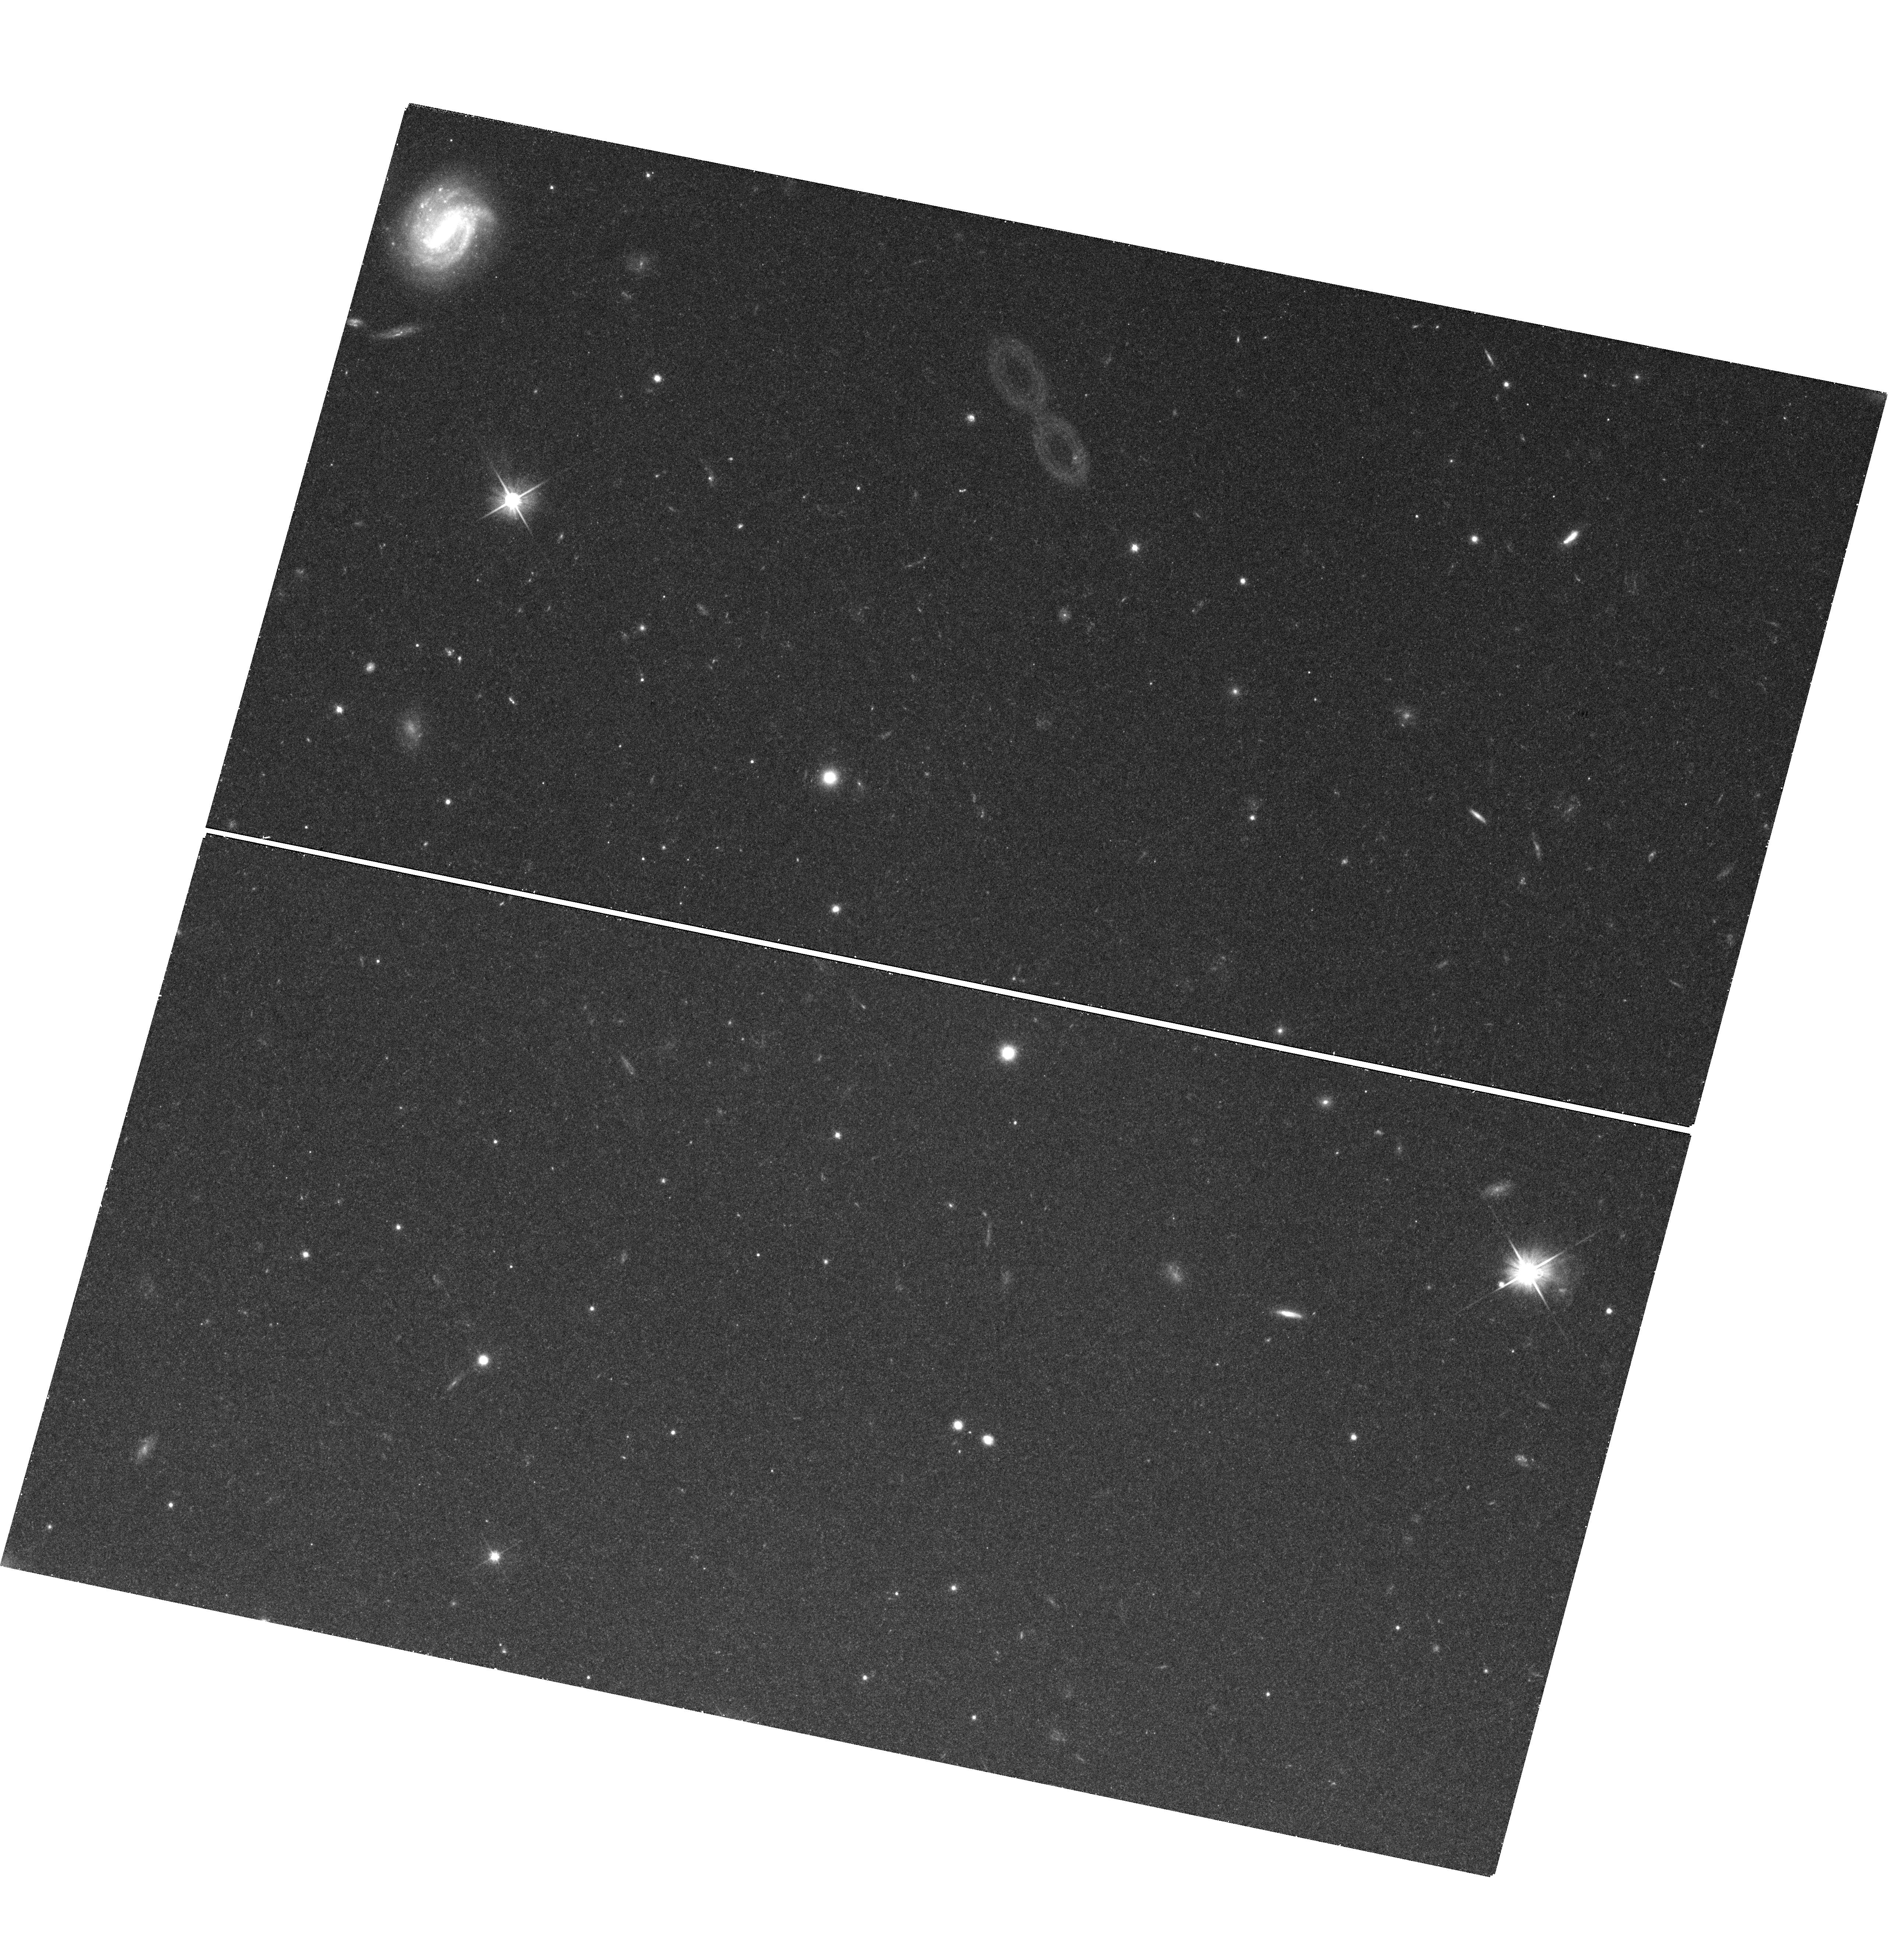
Target: NGC4594-DEEP17
Instrument: WFC3/UVIS
Filter: F606W
Exposure: 40 min
Observation ID: hst_14175_02_wfc3_uvis_f606w_icz902

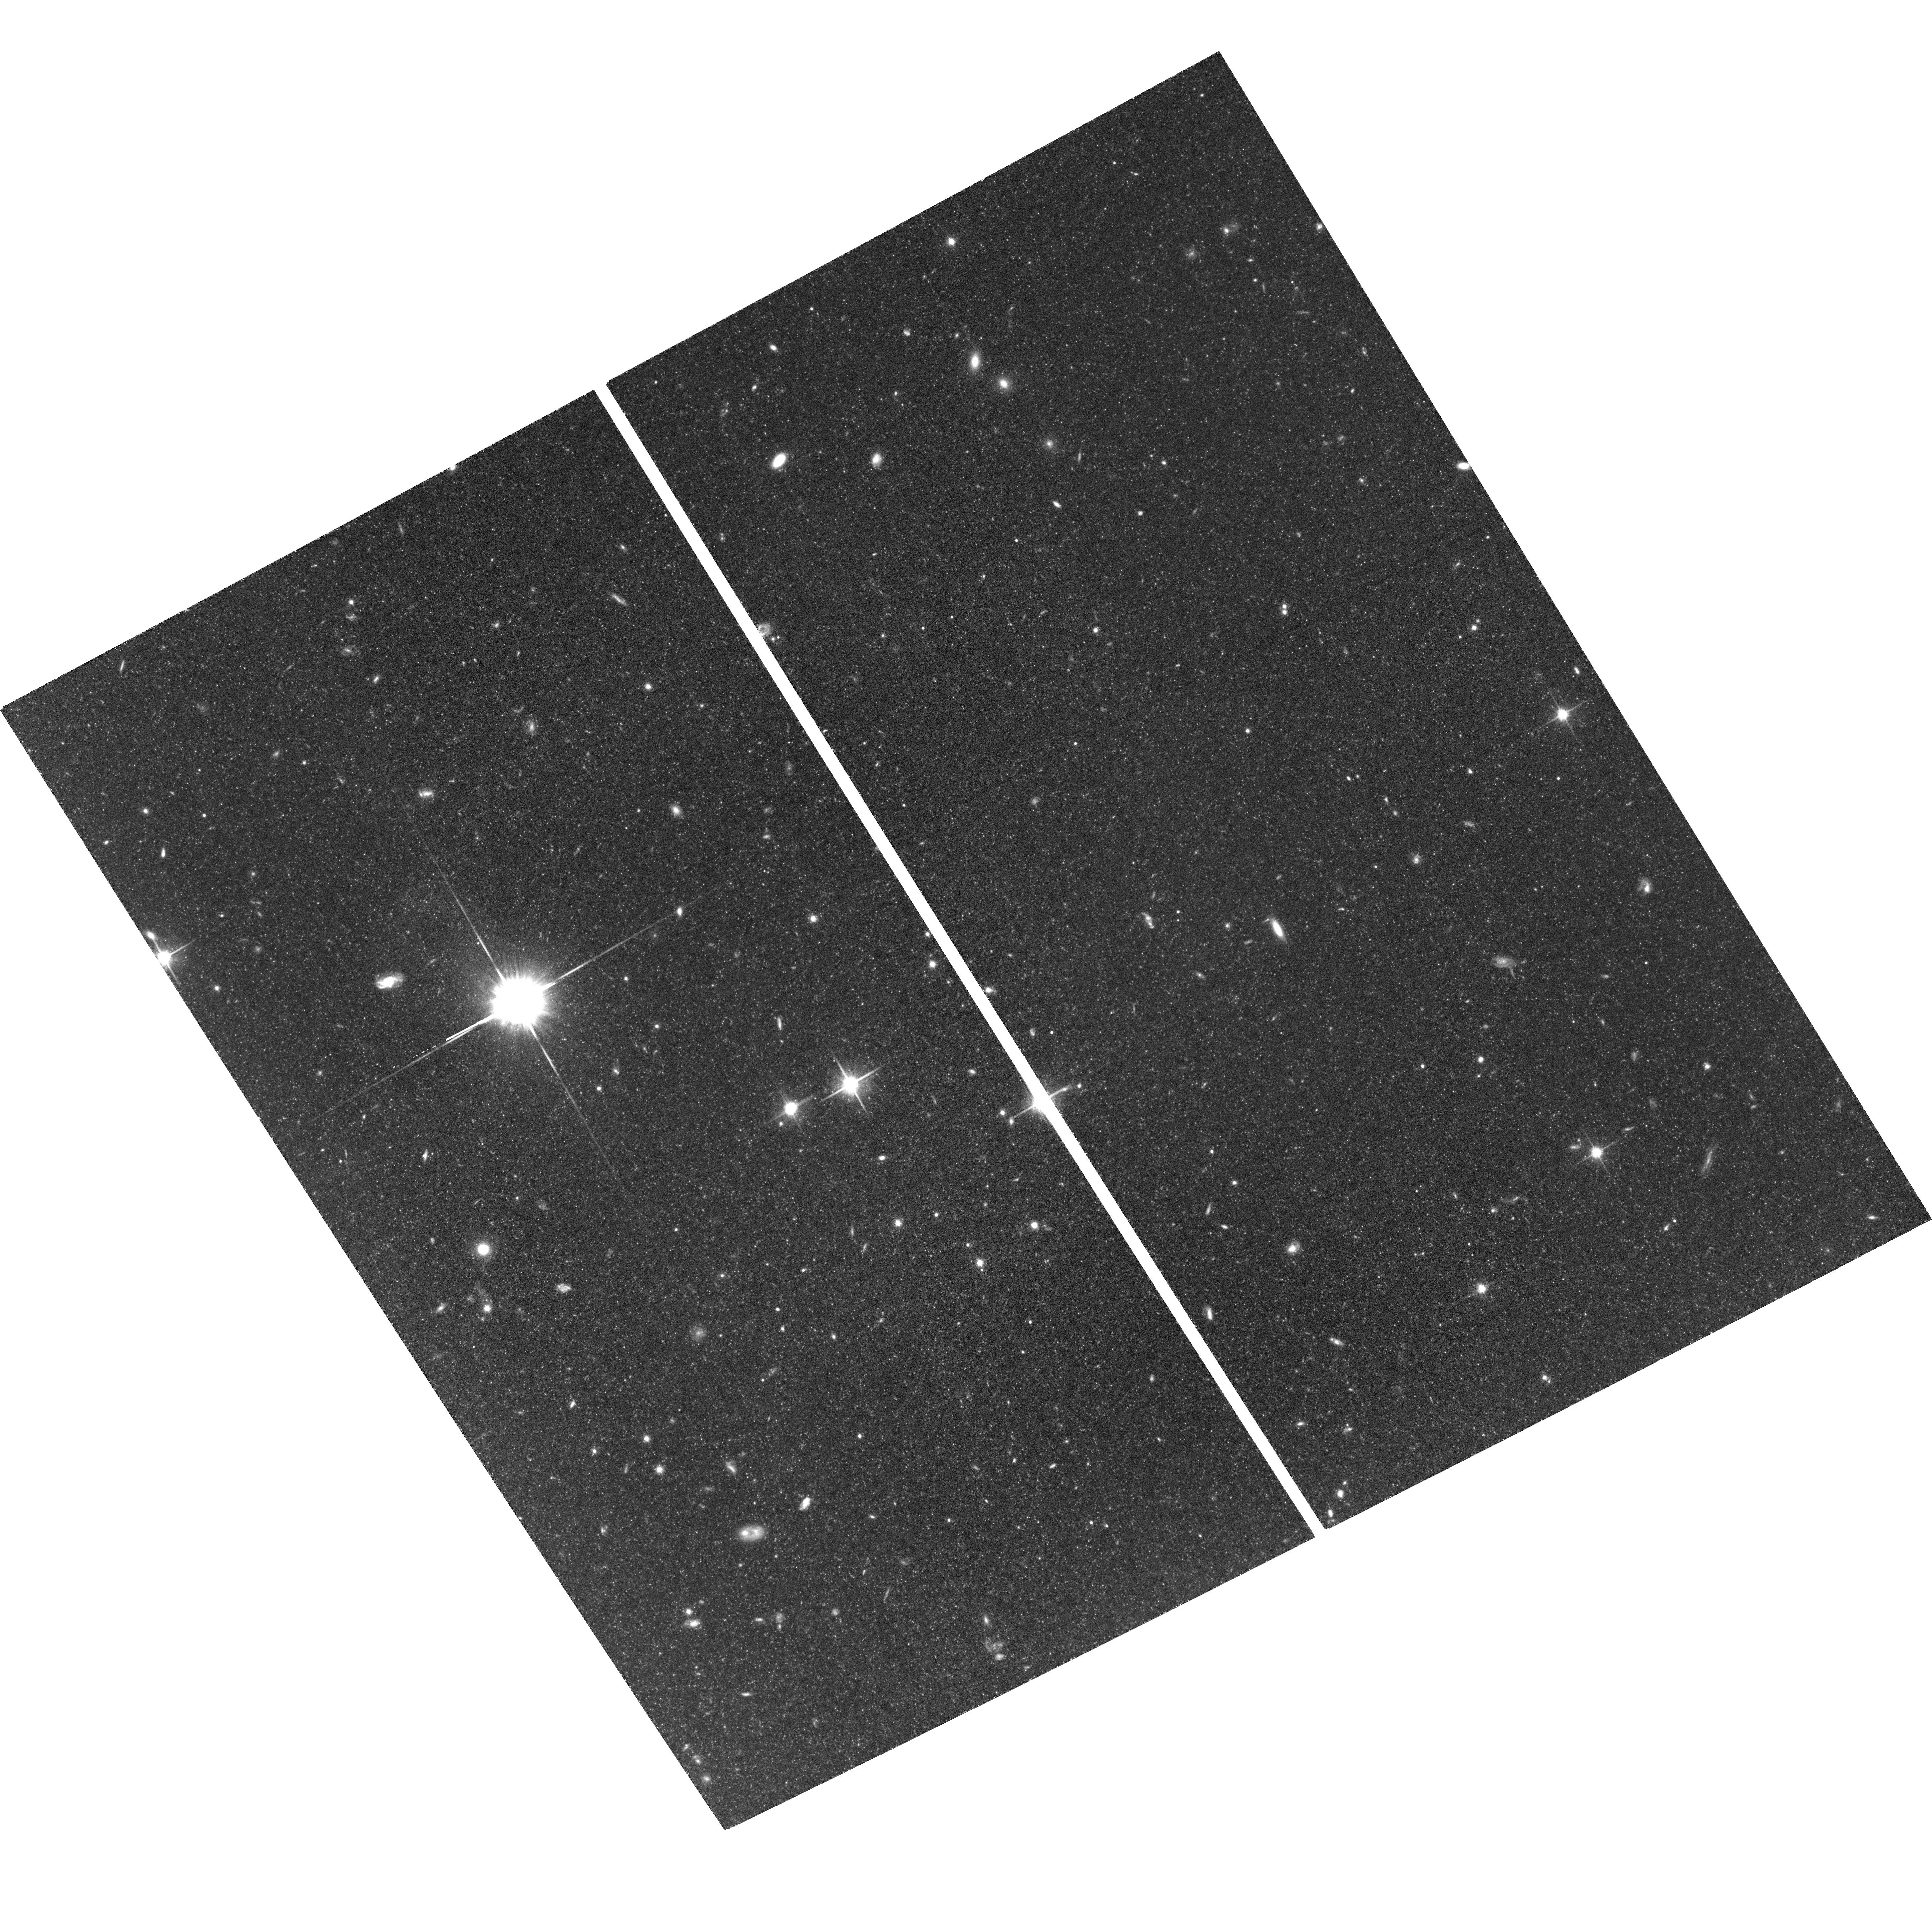
Target: field at RA 189.960°, Dec -11.432°
Instrument: ACS/WFC
Filter: F814W
Exposure: 2 h
Observation ID: hst_14175_07_acs_wfc_f814w_jcz907

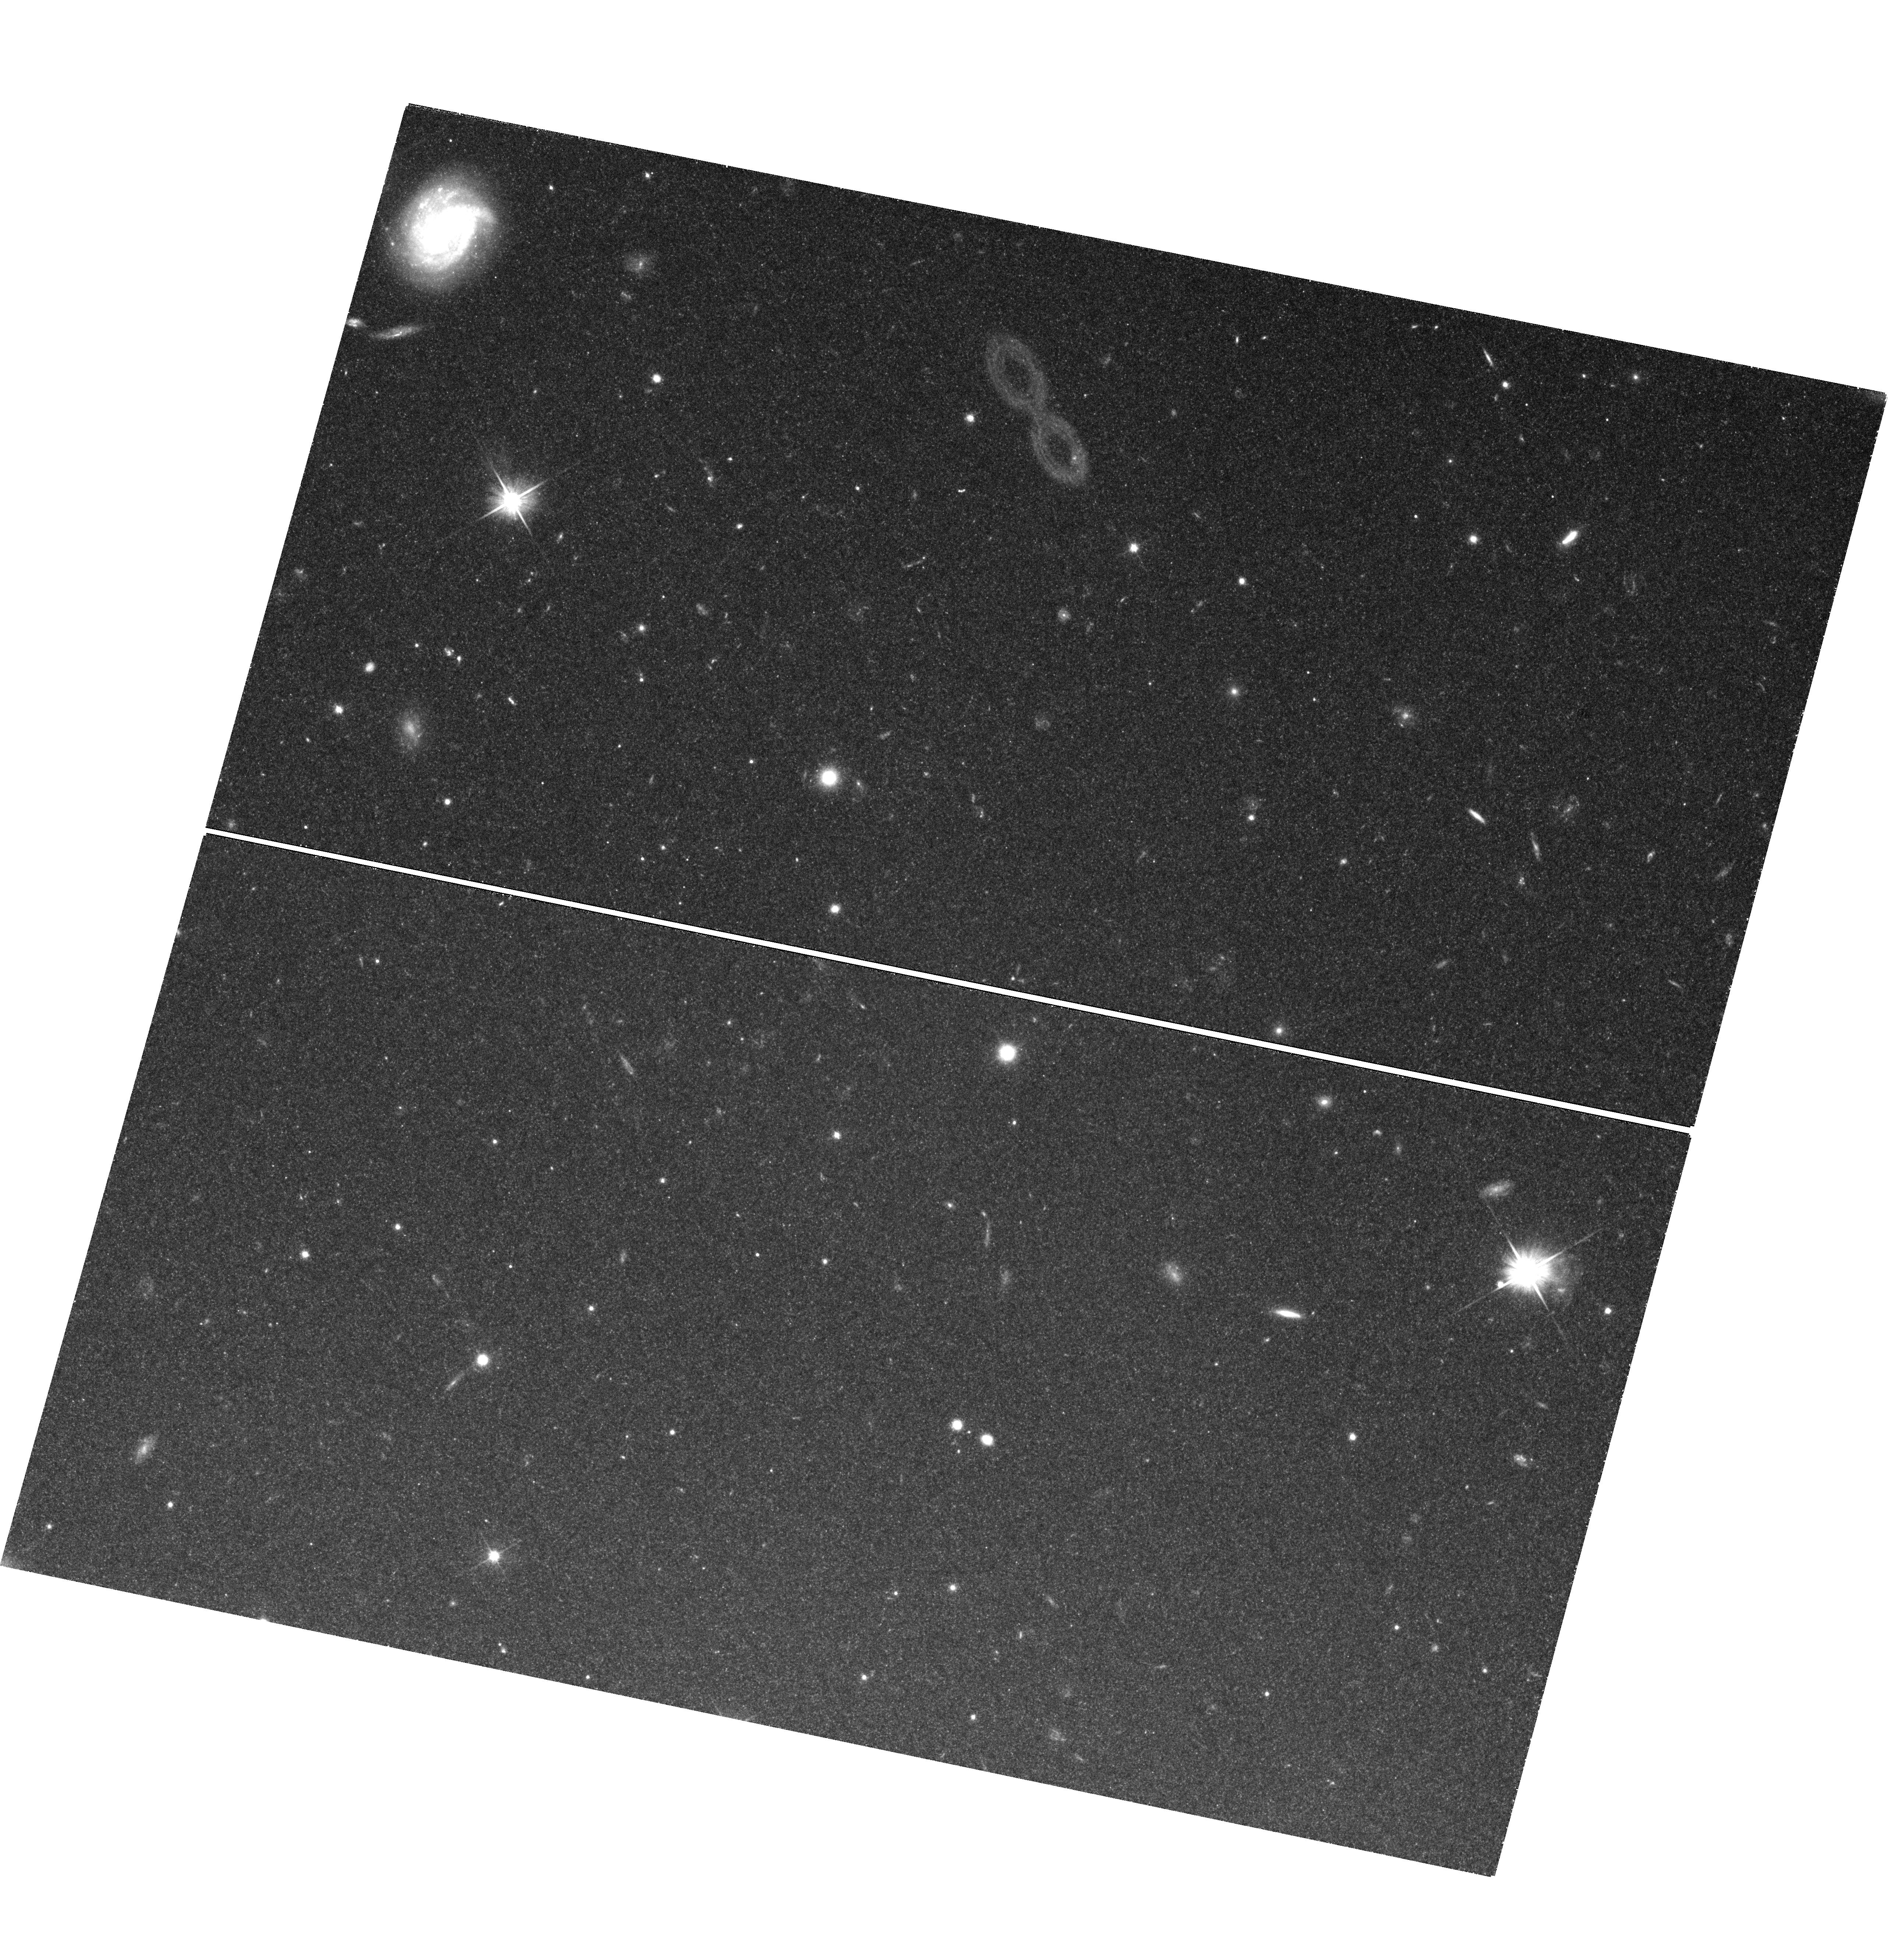
Target: NGC4594-DEEP17
Instrument: WFC3/UVIS
Filter: F606W
Exposure: 2.2 h
Observation ID: hst_14175_03_wfc3_uvis_f606w_icz903

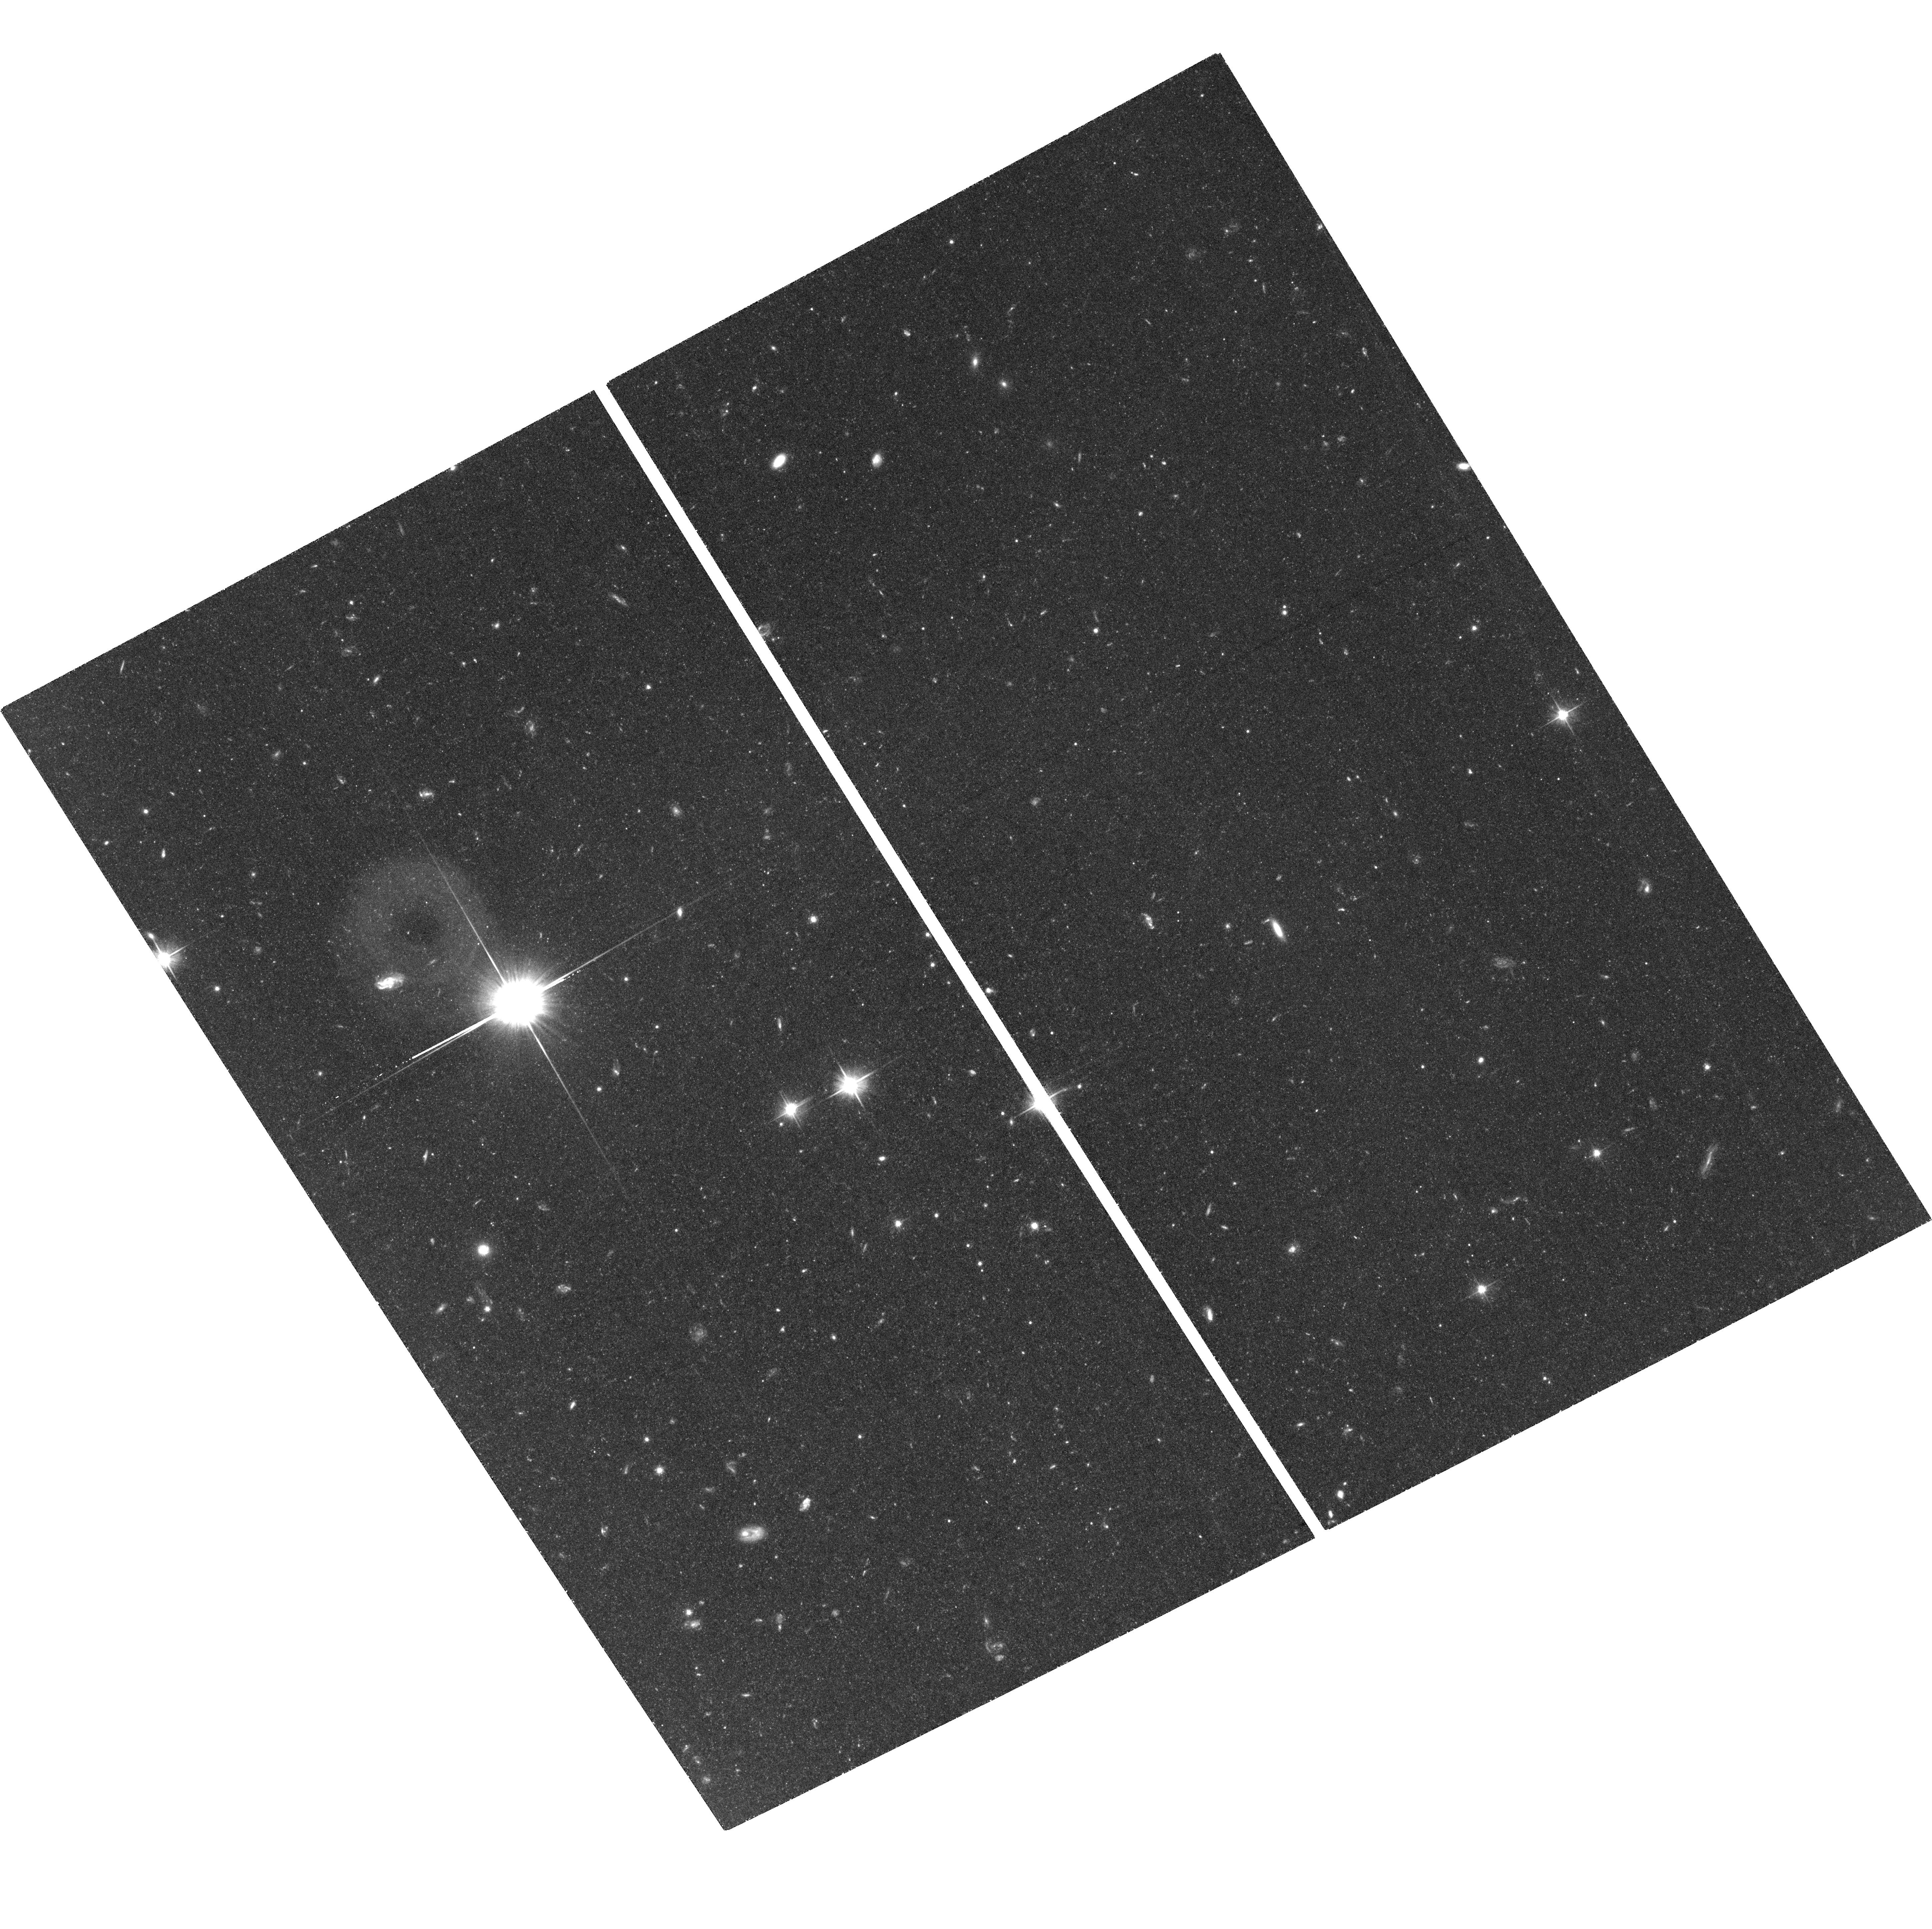
Target: field at RA 189.960°, Dec -11.432°
Instrument: ACS/WFC
Filter: F606W
Exposure: 2 h
Observation ID: hst_14175_03_acs_wfc_f606w_jcz903

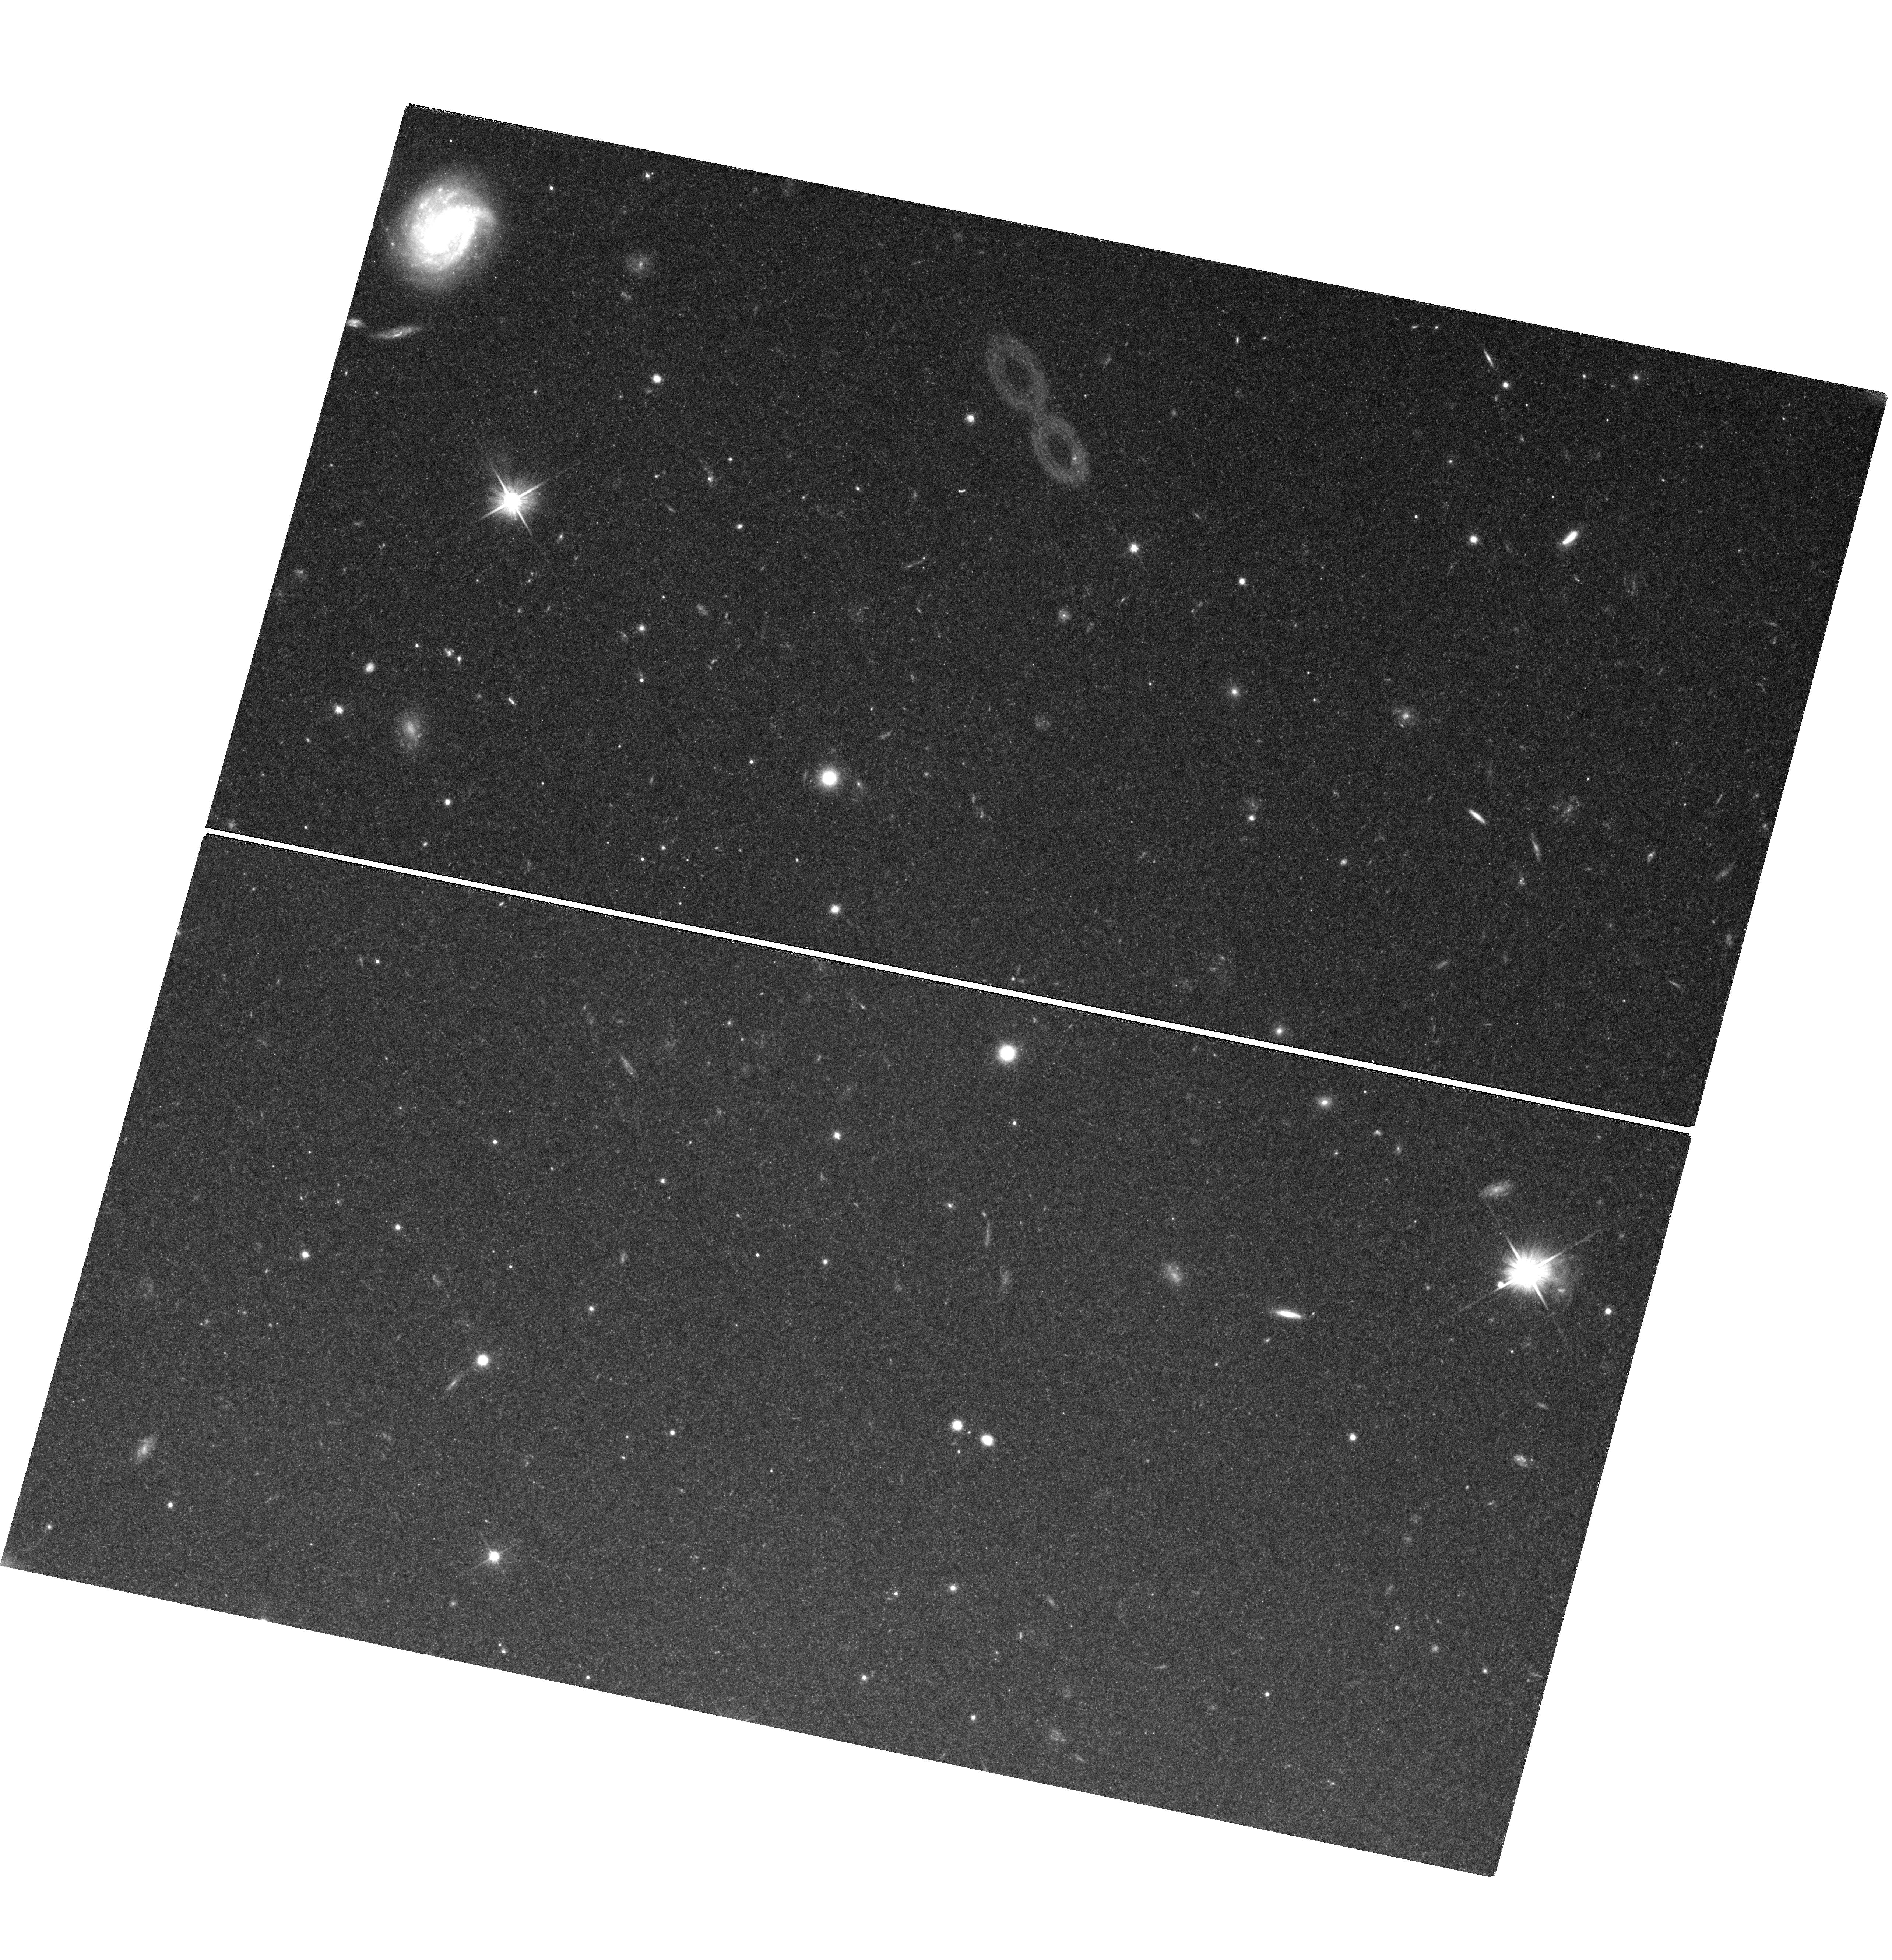
Target: NGC4594-DEEP17
Instrument: WFC3/UVIS
Filter: F606W
Exposure: 2.2 h
Observation ID: hst_14175_04_wfc3_uvis_f606w_icz904

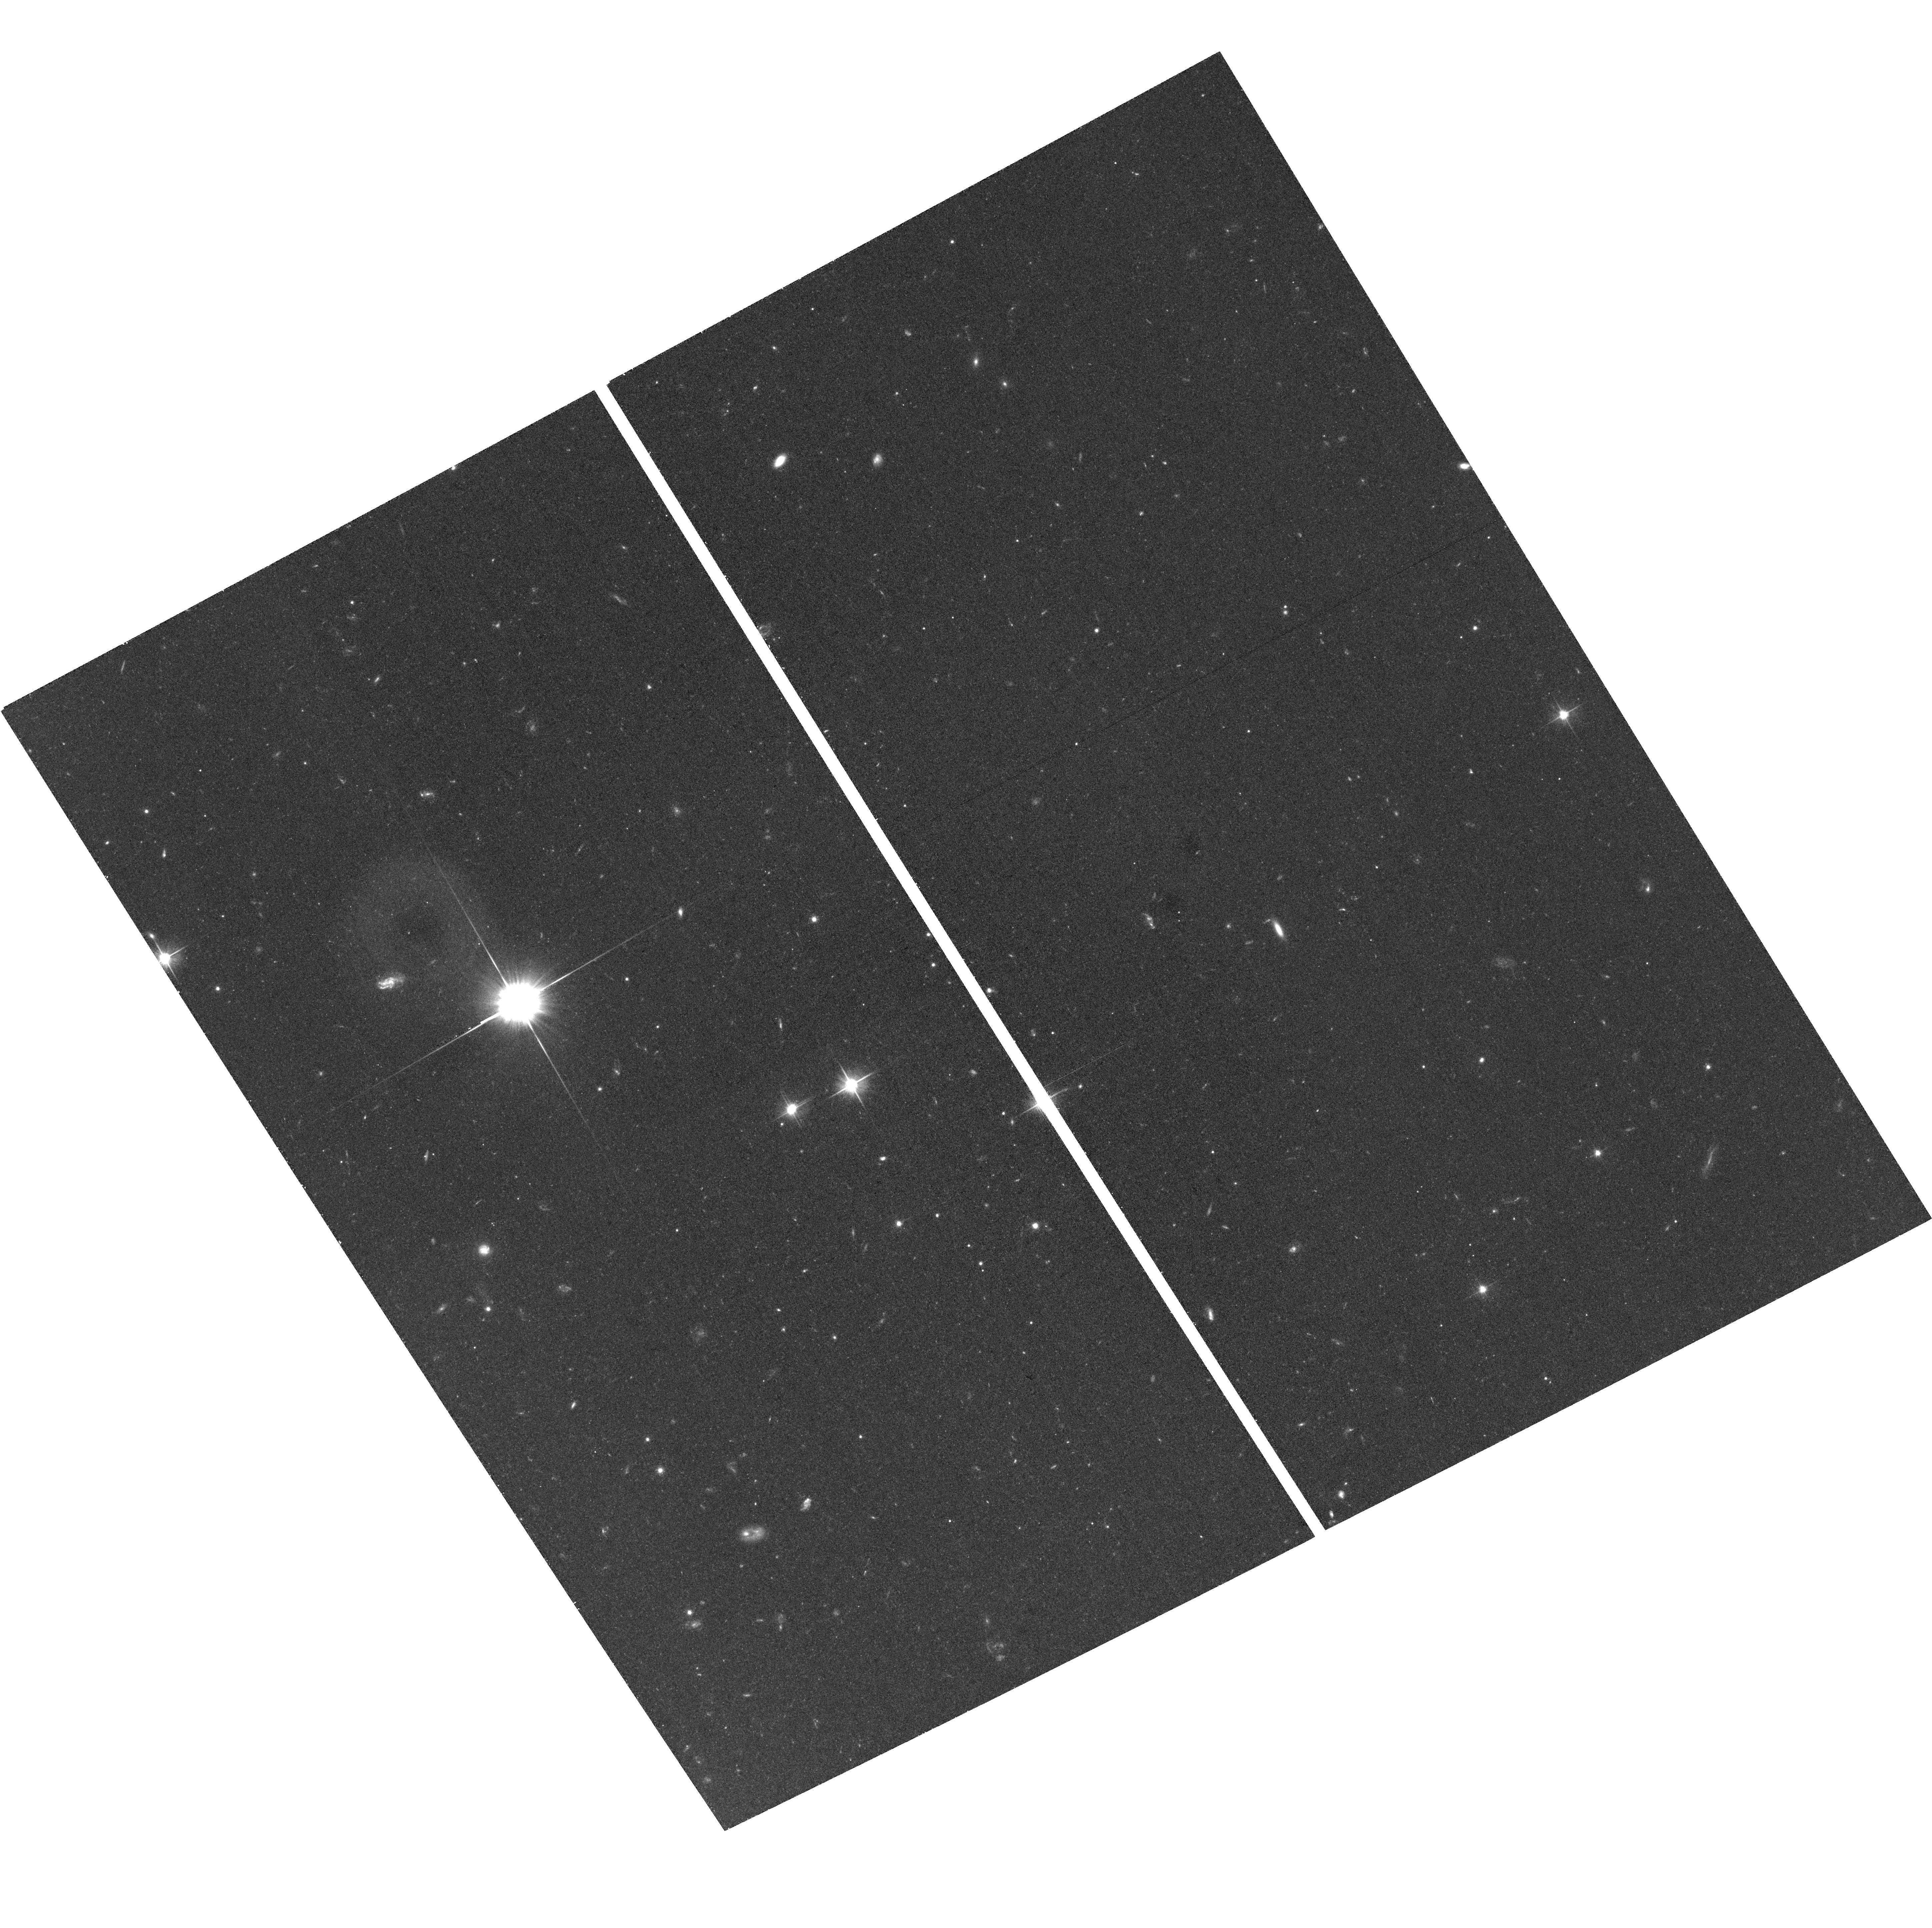
Target: field at RA 189.960°, Dec -11.432°
Instrument: ACS/WFC
Filter: F606W
Exposure: 34 min
Observation ID: hst_14175_02_acs_wfc_f606w_jcz902

Resolving the Nature of the Stellar Halo of the Sombrero, the Nearest Giant Early-Type Spiral Galaxy (PI: Goudfrooij, Paul)

Early-type spiral galaxies lie at the apex of the Hubble sequence of galaxies between spirals and ellipticals, and likely play a key role in the morphological and dynamical evolution of galaxies. At a distance of 9 Mpc, the Sombrero (NGC 4594) is the nearest giant early-type spiral galaxy. As such, it is a keystone object for understanding the evolution and early star formation history of such galaxies. Metallicity distribution functions (MDFs) of galaxy halos place important constraints on the hierarchical formation and assembly histories of galaxies. We therefore propose to obtain deep V- and I-band imaging of halo fields in the Sombrero galaxy using WFC3 and ACS in parallel to determine MDFs of individual red giant stars, extending in radius from the outer bulge to the limits of the halo. These data will enable us to address fundamental questions regarding early-type spiral galaxy assembly such as: At what galactocentric radius does the metal-poor field star component start dominating the metal-rich one? How do the radial distributions of metal-poor and metal-rich globular cluster subpopulations compare with those of the halo field stars at the same metallicities? What is the number of massive globular clusters per unit field star for populations of different metallicity? Is there a stellar metallicity gradient in the halo? This is the first such study for any early-type spiral galaxy, and it will provide a new window on the early star formation history of such galaxies, providing unique constraints on the hierarchical assembly scenario.